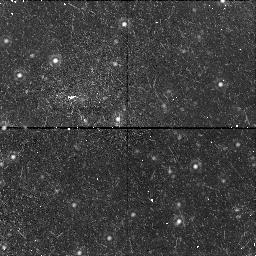
Target: NGC221-POS2-NIC. Instrument: NICMOS/NIC1. Filter: F160W. Exposure: 43 min. Observation ID: n4g402010

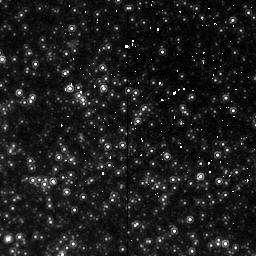
Target: NGC221-POS1-NIC. Instrument: NICMOS/NIC2. Filter: F160W. Exposure: 43 min. Observation ID: n4g401020

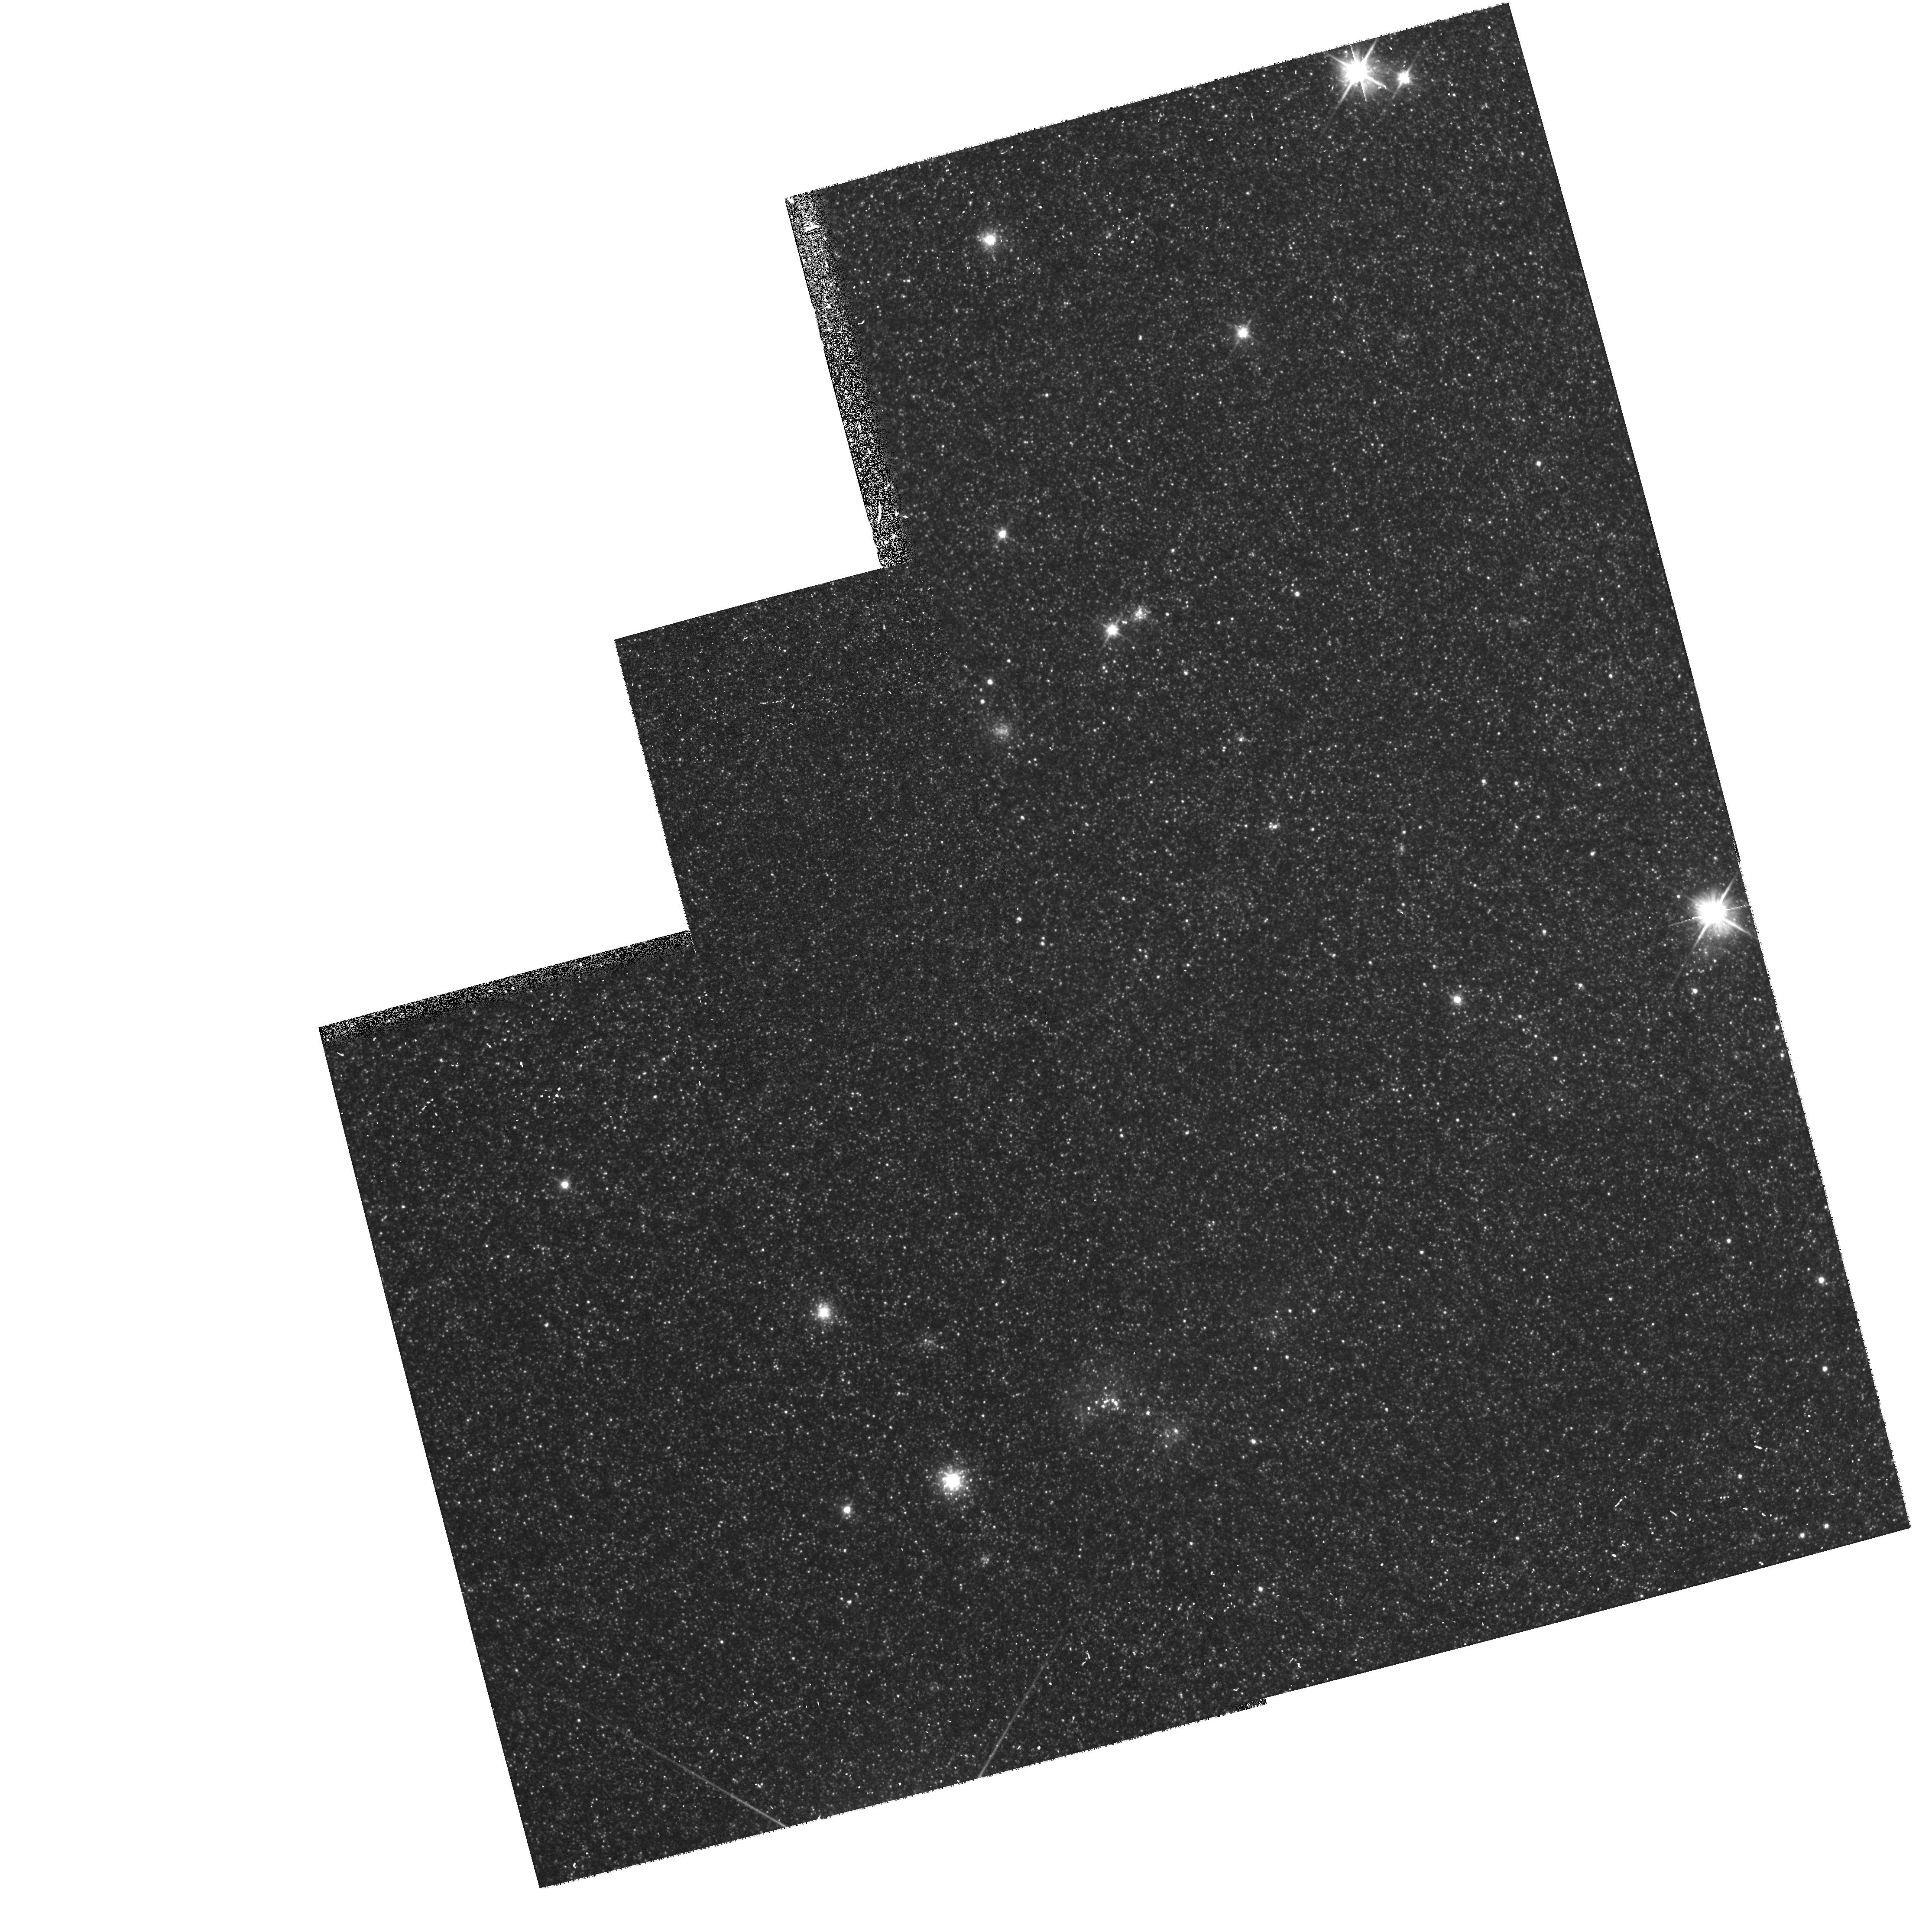
Target: NGC221-POS2-NIC. Instrument: WFPC2/PC. Filter: F606W. Exposure: 12 min. Observation ID: hst_7426_02_wfpc2_pc_f606w_u4g402

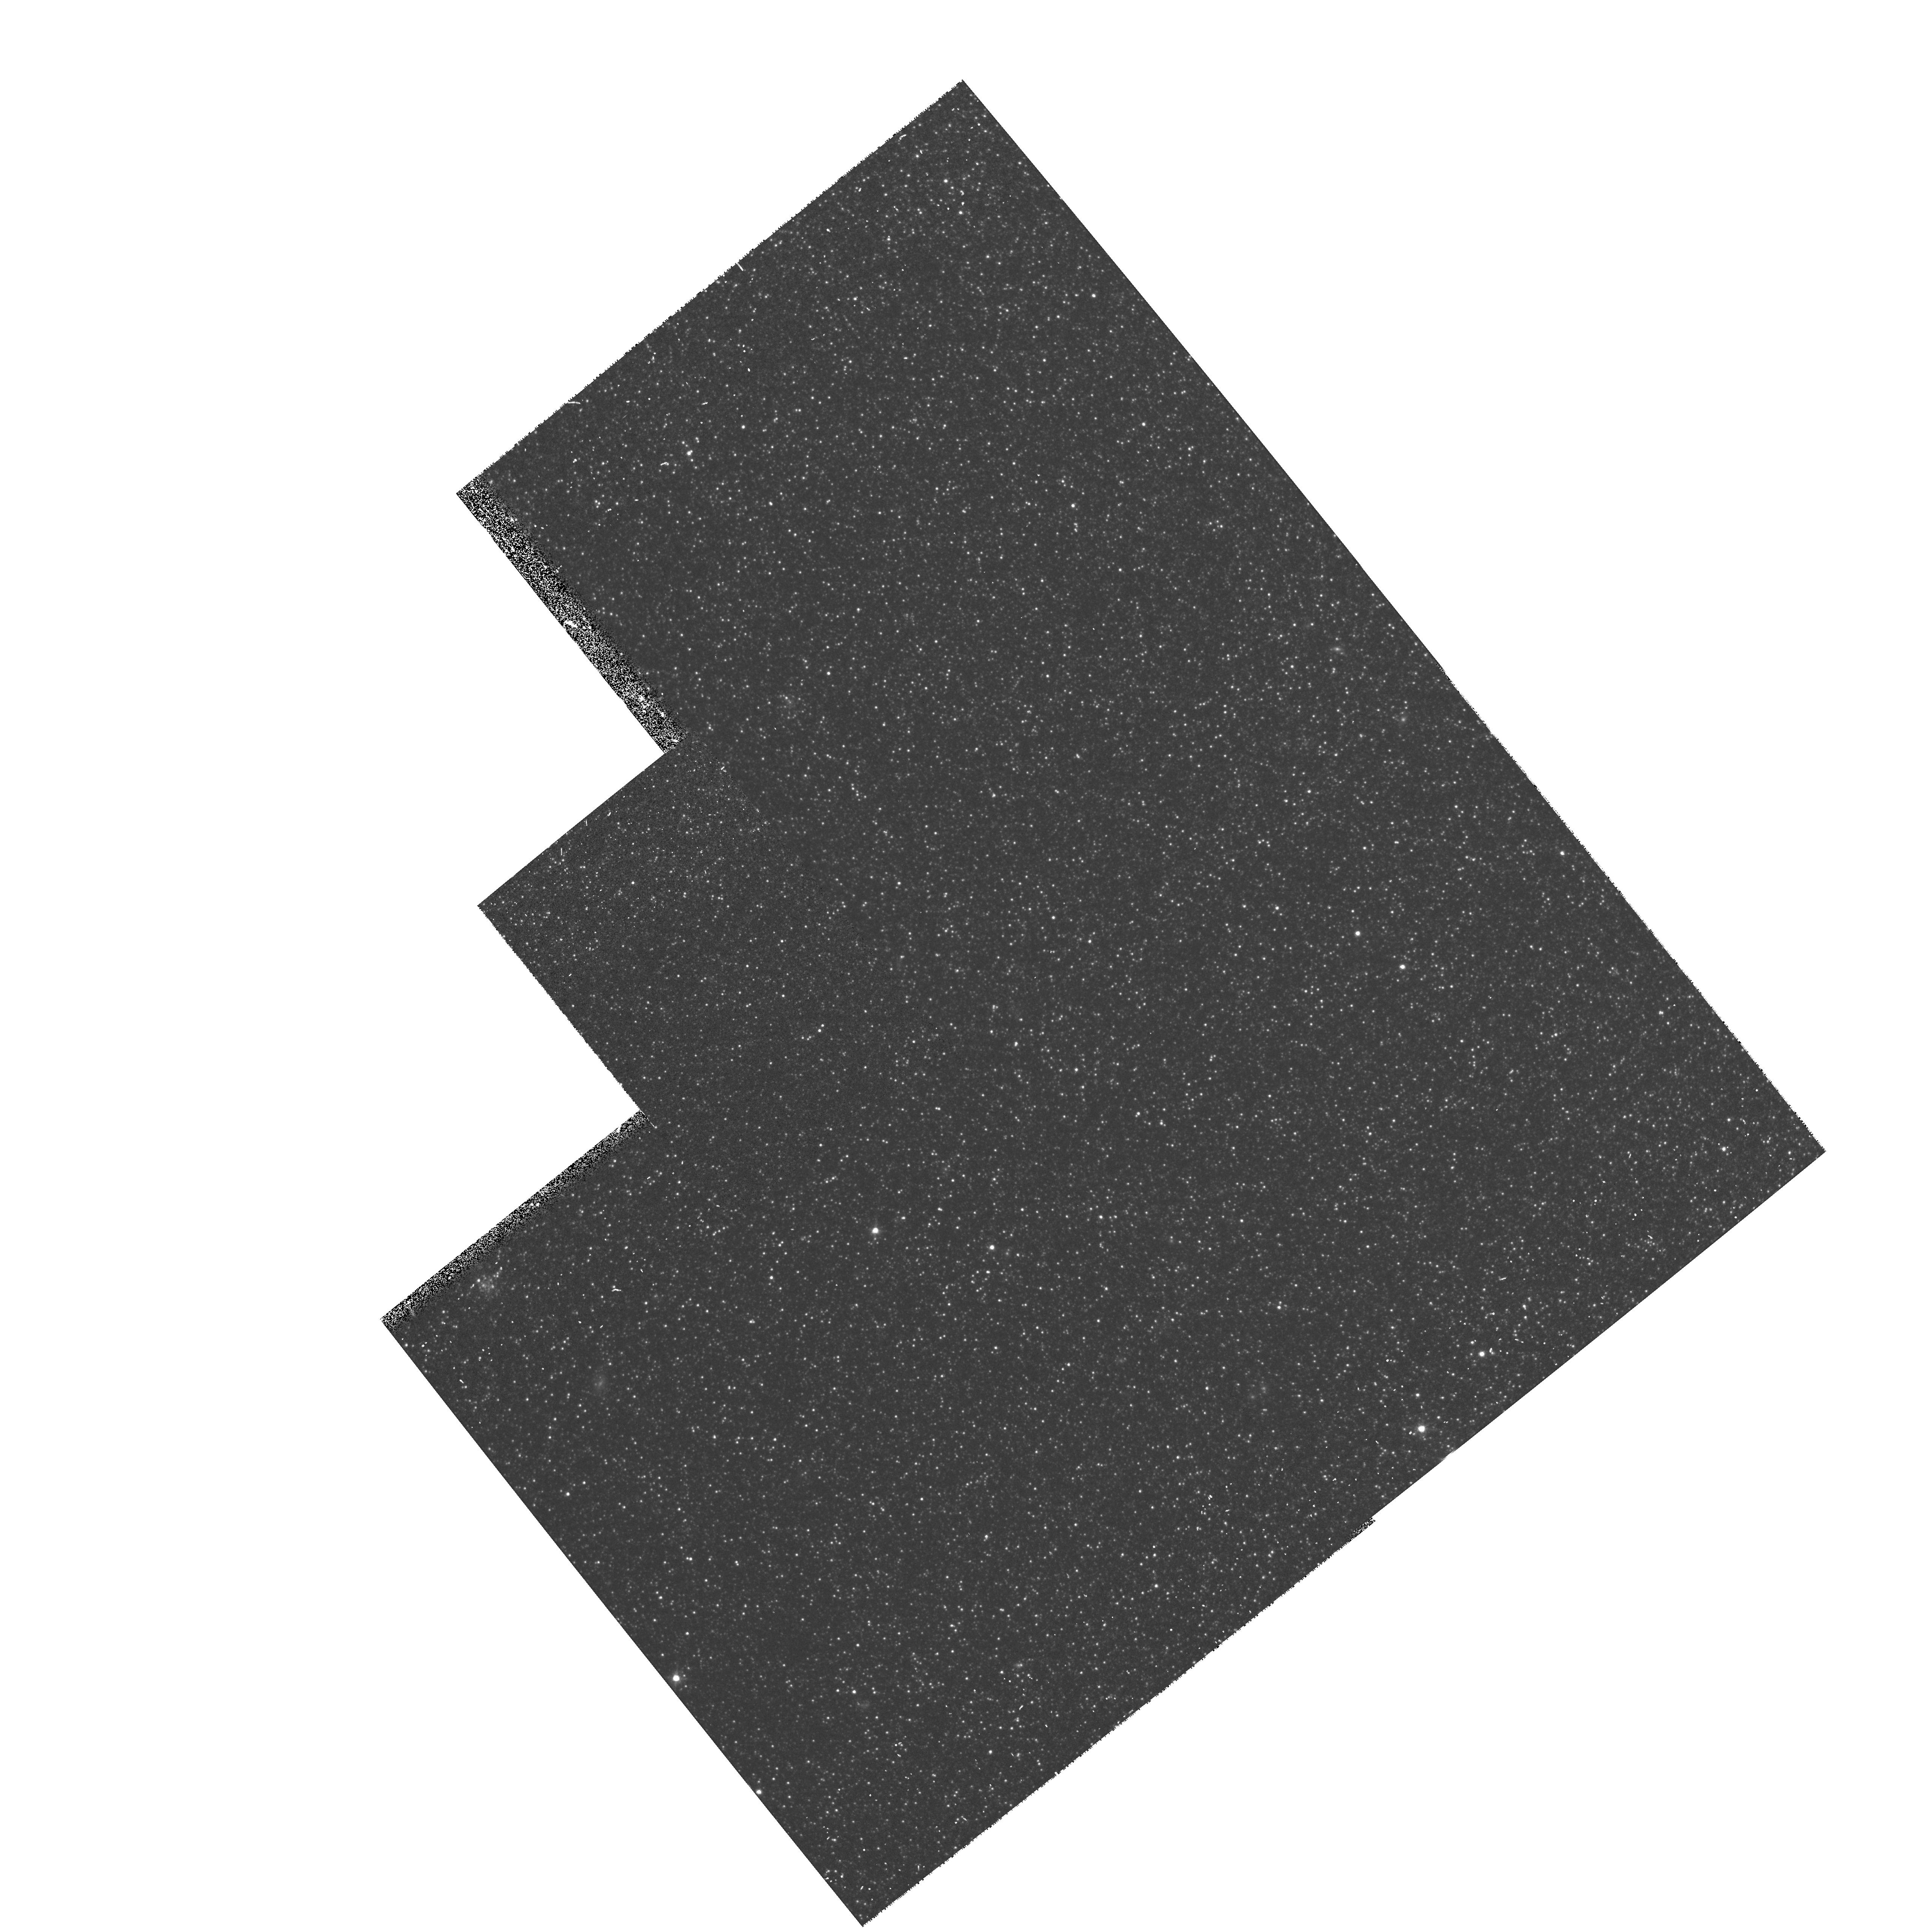
Target: NGC221-POS1-NIC. Instrument: WFPC2/PC. Filter: F814W. Exposure: 10 min. Observation ID: hst_7426_01_wfpc2_pc_f814w_u4g401

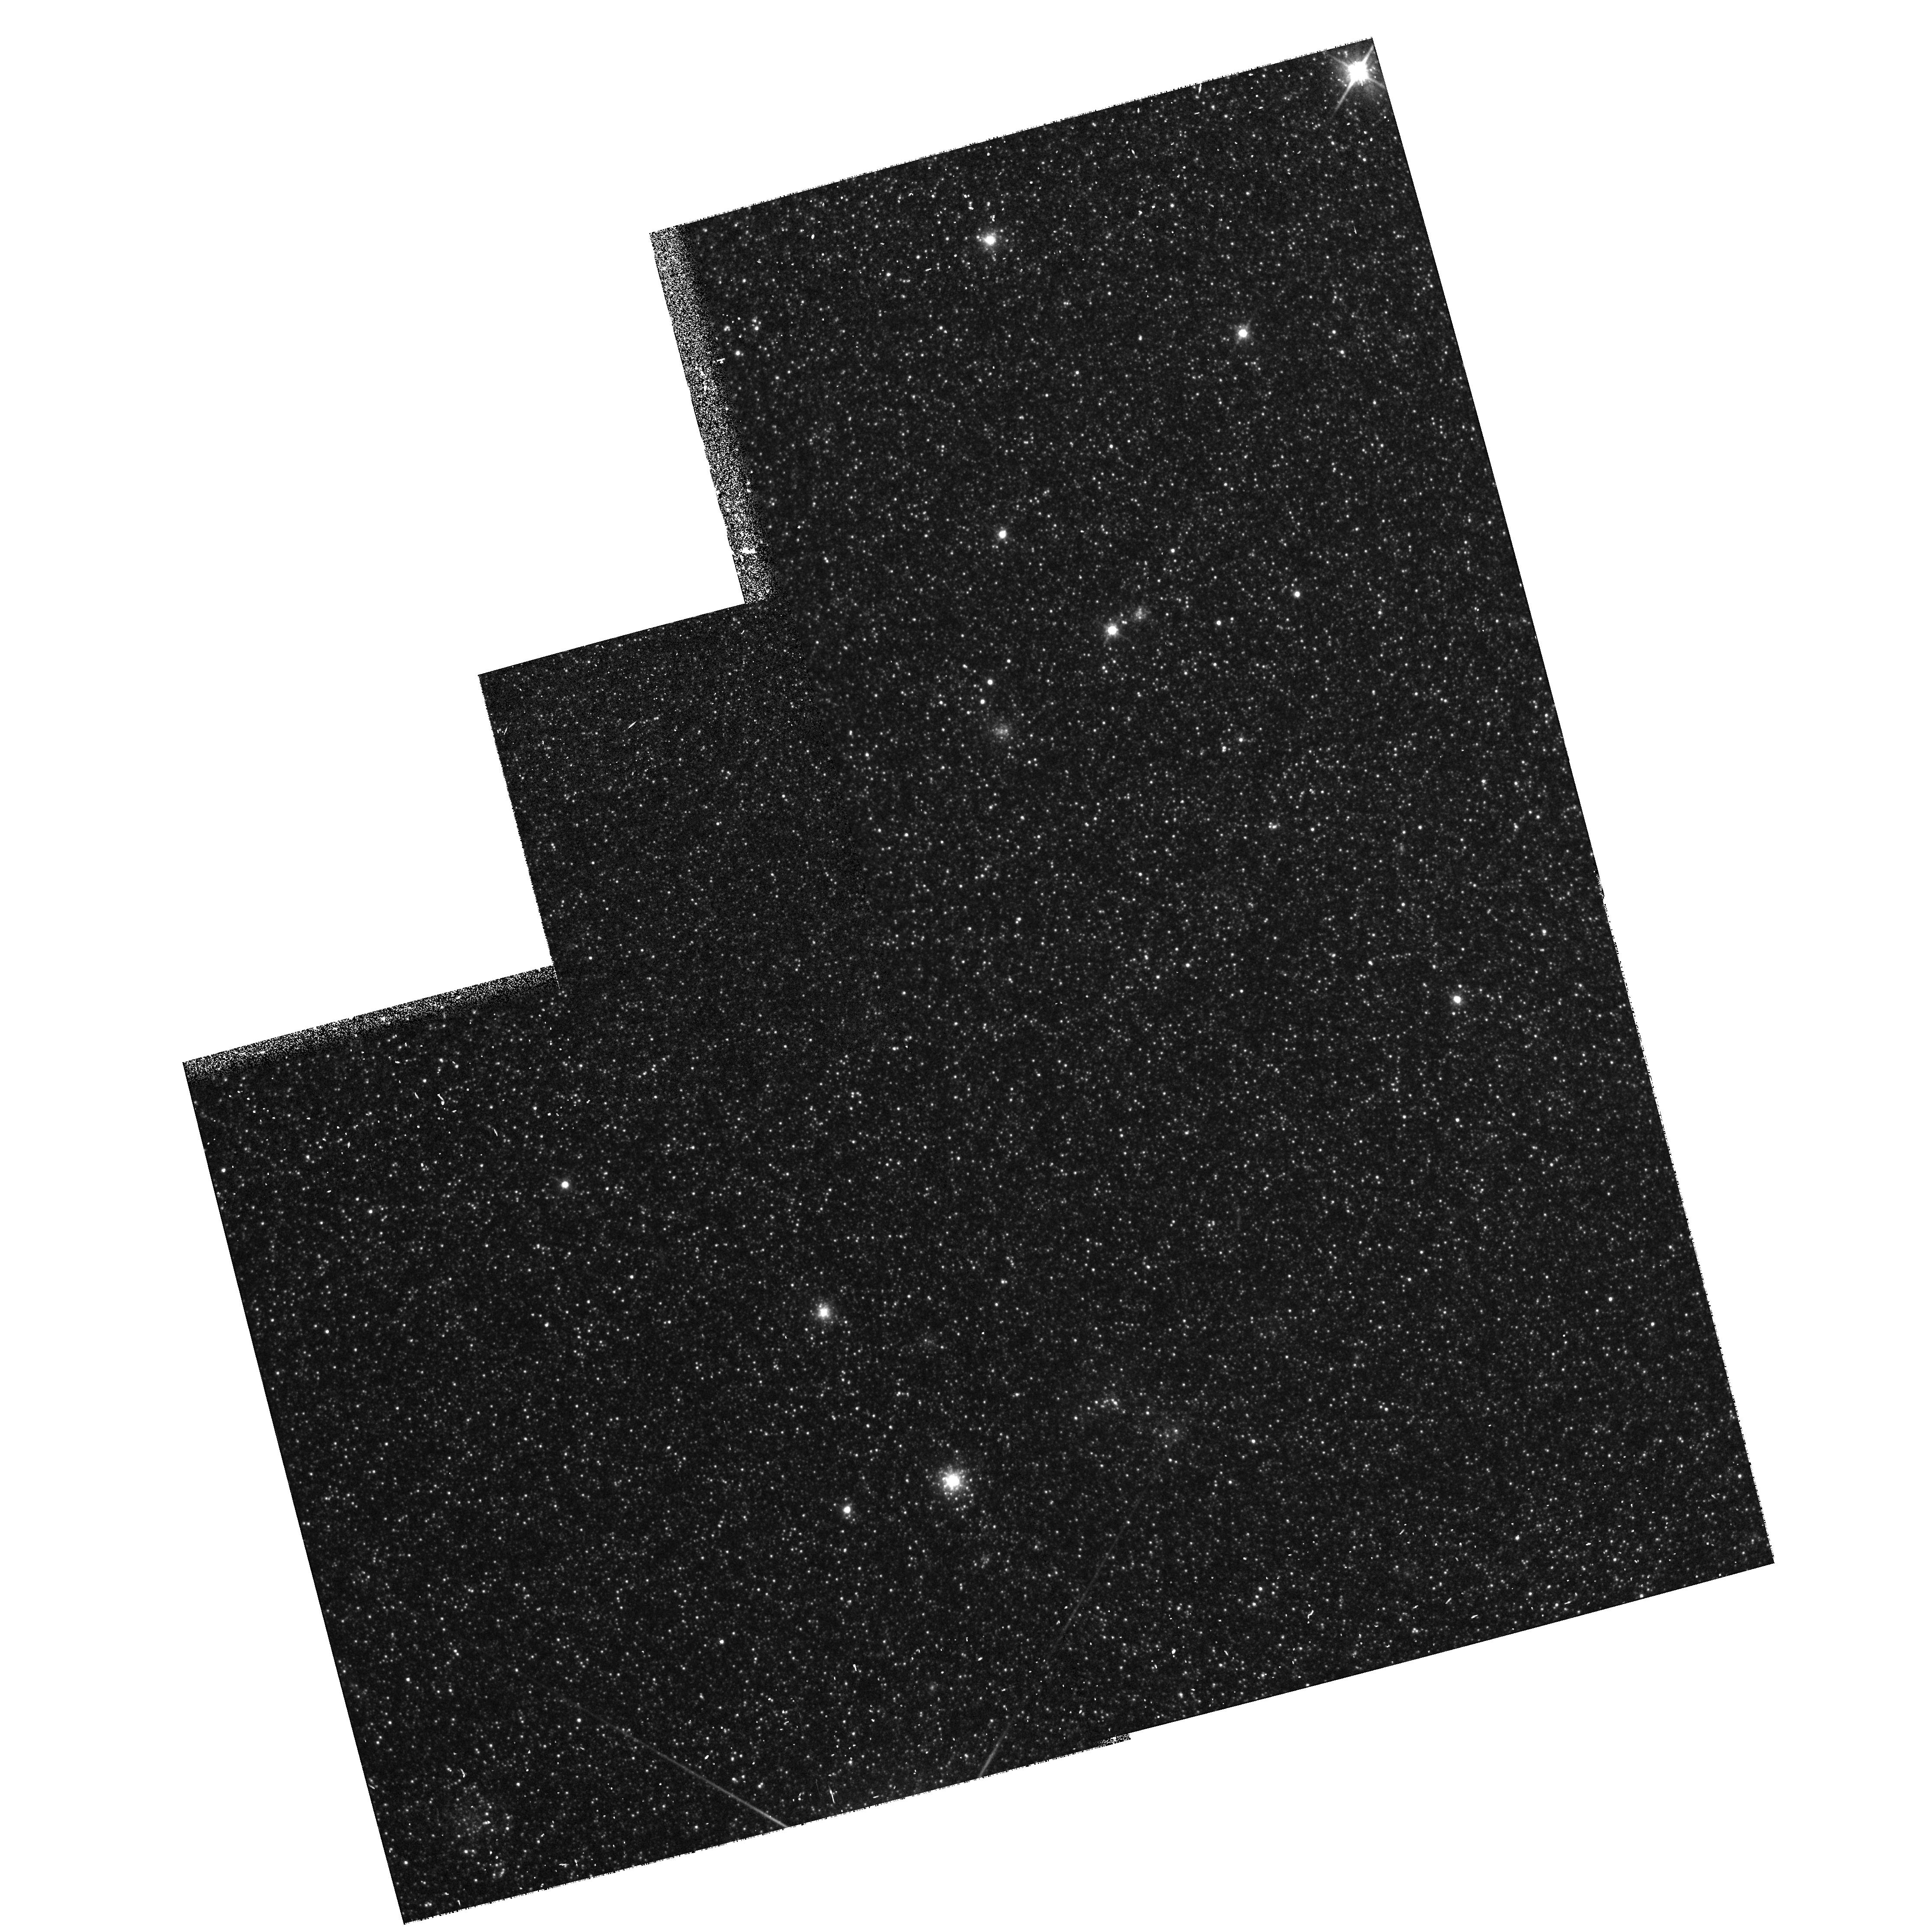
Target: NGC221-POS2-NIC. Instrument: WFPC2/PC. Filter: F814W. Exposure: 10 min. Observation ID: hst_7426_02_wfpc2_pc_f814w_u4g402

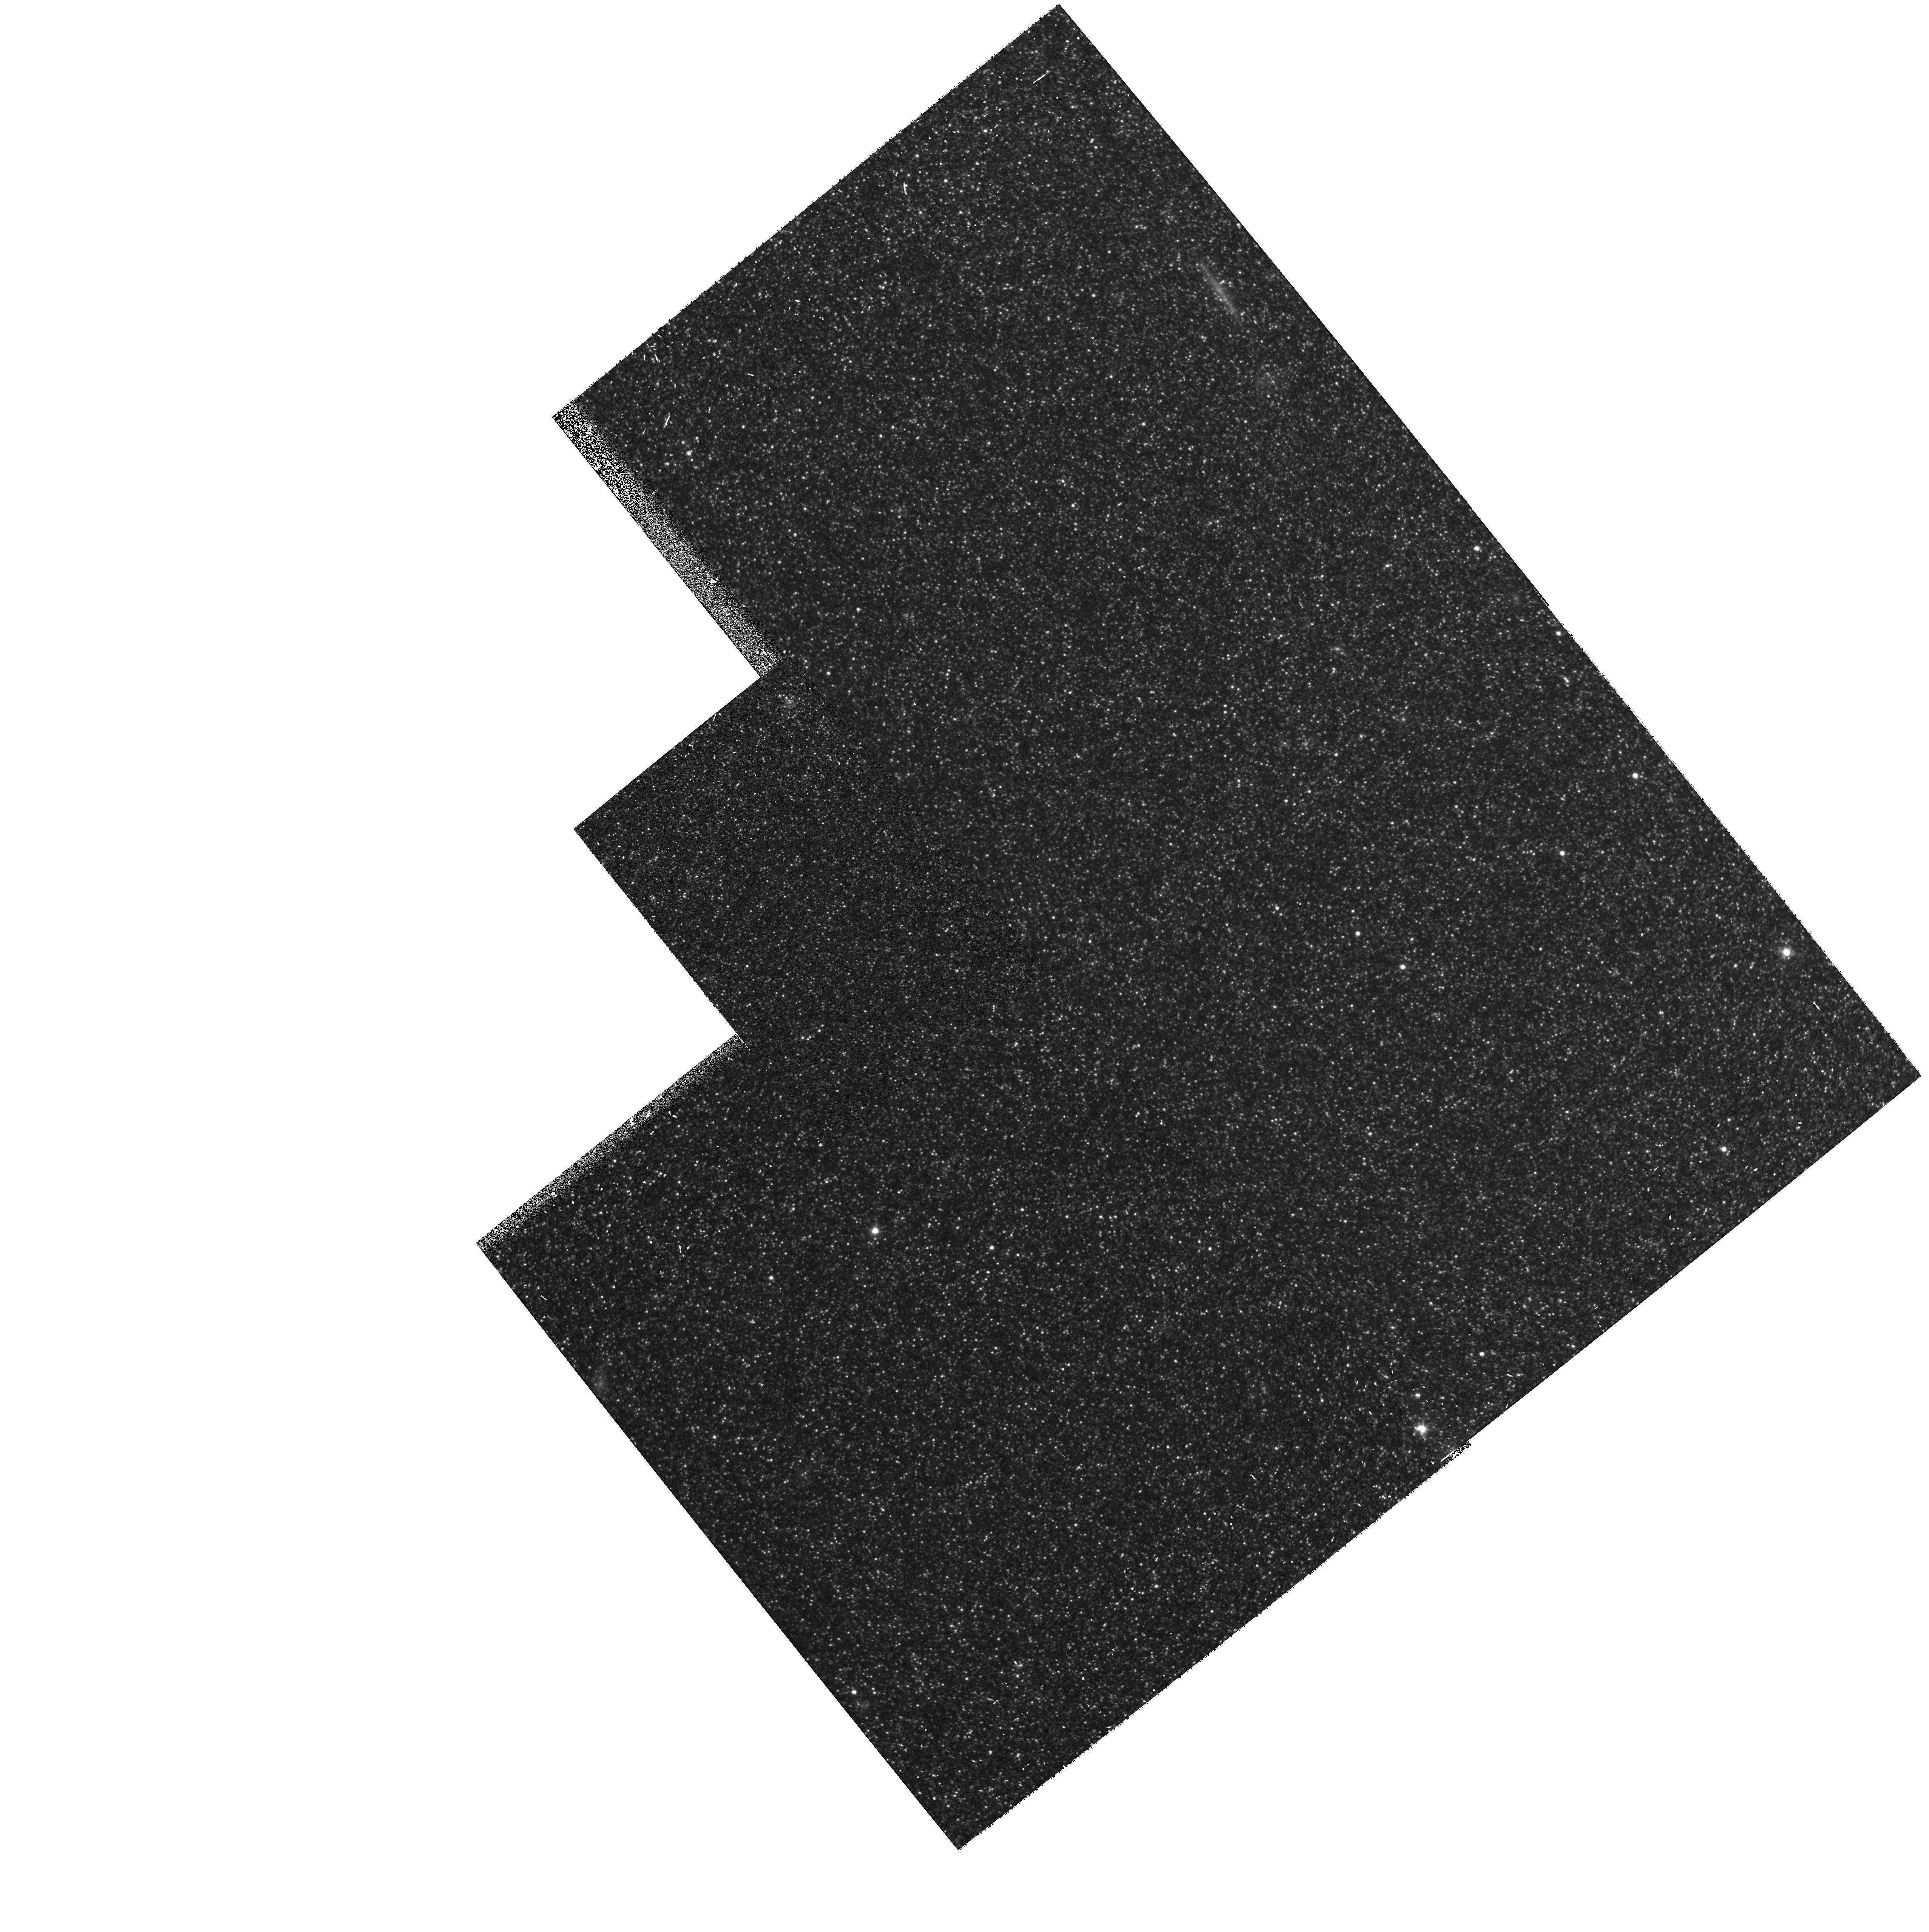
Target: NGC221-POS1-NIC. Instrument: WFPC2/PC. Filter: F606W. Exposure: 12 min. Observation ID: hst_7426_01_wfpc2_pc_f606w_u4g401

NICMOS Imaging of Red Giants in M32 (PI: Worthey, Guy)

In just two orbits, the number, temperatures, and luminosities of red giants at ~1.8 R_e in M32 will be fully revealed by combining NICMOS 1.6Mu images with this team's previous WFPC2 V and I data (Grillmair et al. 1996, AJ, 112, 1975; GTO 5435). The resulting I-H color-magnitude data will test the reality of infrared-bright giants seen in ground-based data. Further, the WFPC2+NICMOS data combination will allow these stars to be located in the V-I CMD, which could not be done previously. The colors of the bright giants translate almost directly into an abundance distribution, and the Grillmair et al. abundance distribution will be refined by consideration of the reduced color errors in the combined data. Because younger populations have a less luminous first-ascent giant branch (RGB) tip, the new, reliable luminosity function to ~2 mag below the old-age RGB tip will measure the amount of age<2 Gyr population present to an extent limited by counting statistics. The data will solidly define the helium shell-burning asymptotic giant branch population for later interpretation as the theory of the AGB grows more mature. In parallel, WFPC2 will obtain V and I photometry in fields to the NE of M32 to track changes in the abundance distribution with radius in M31.